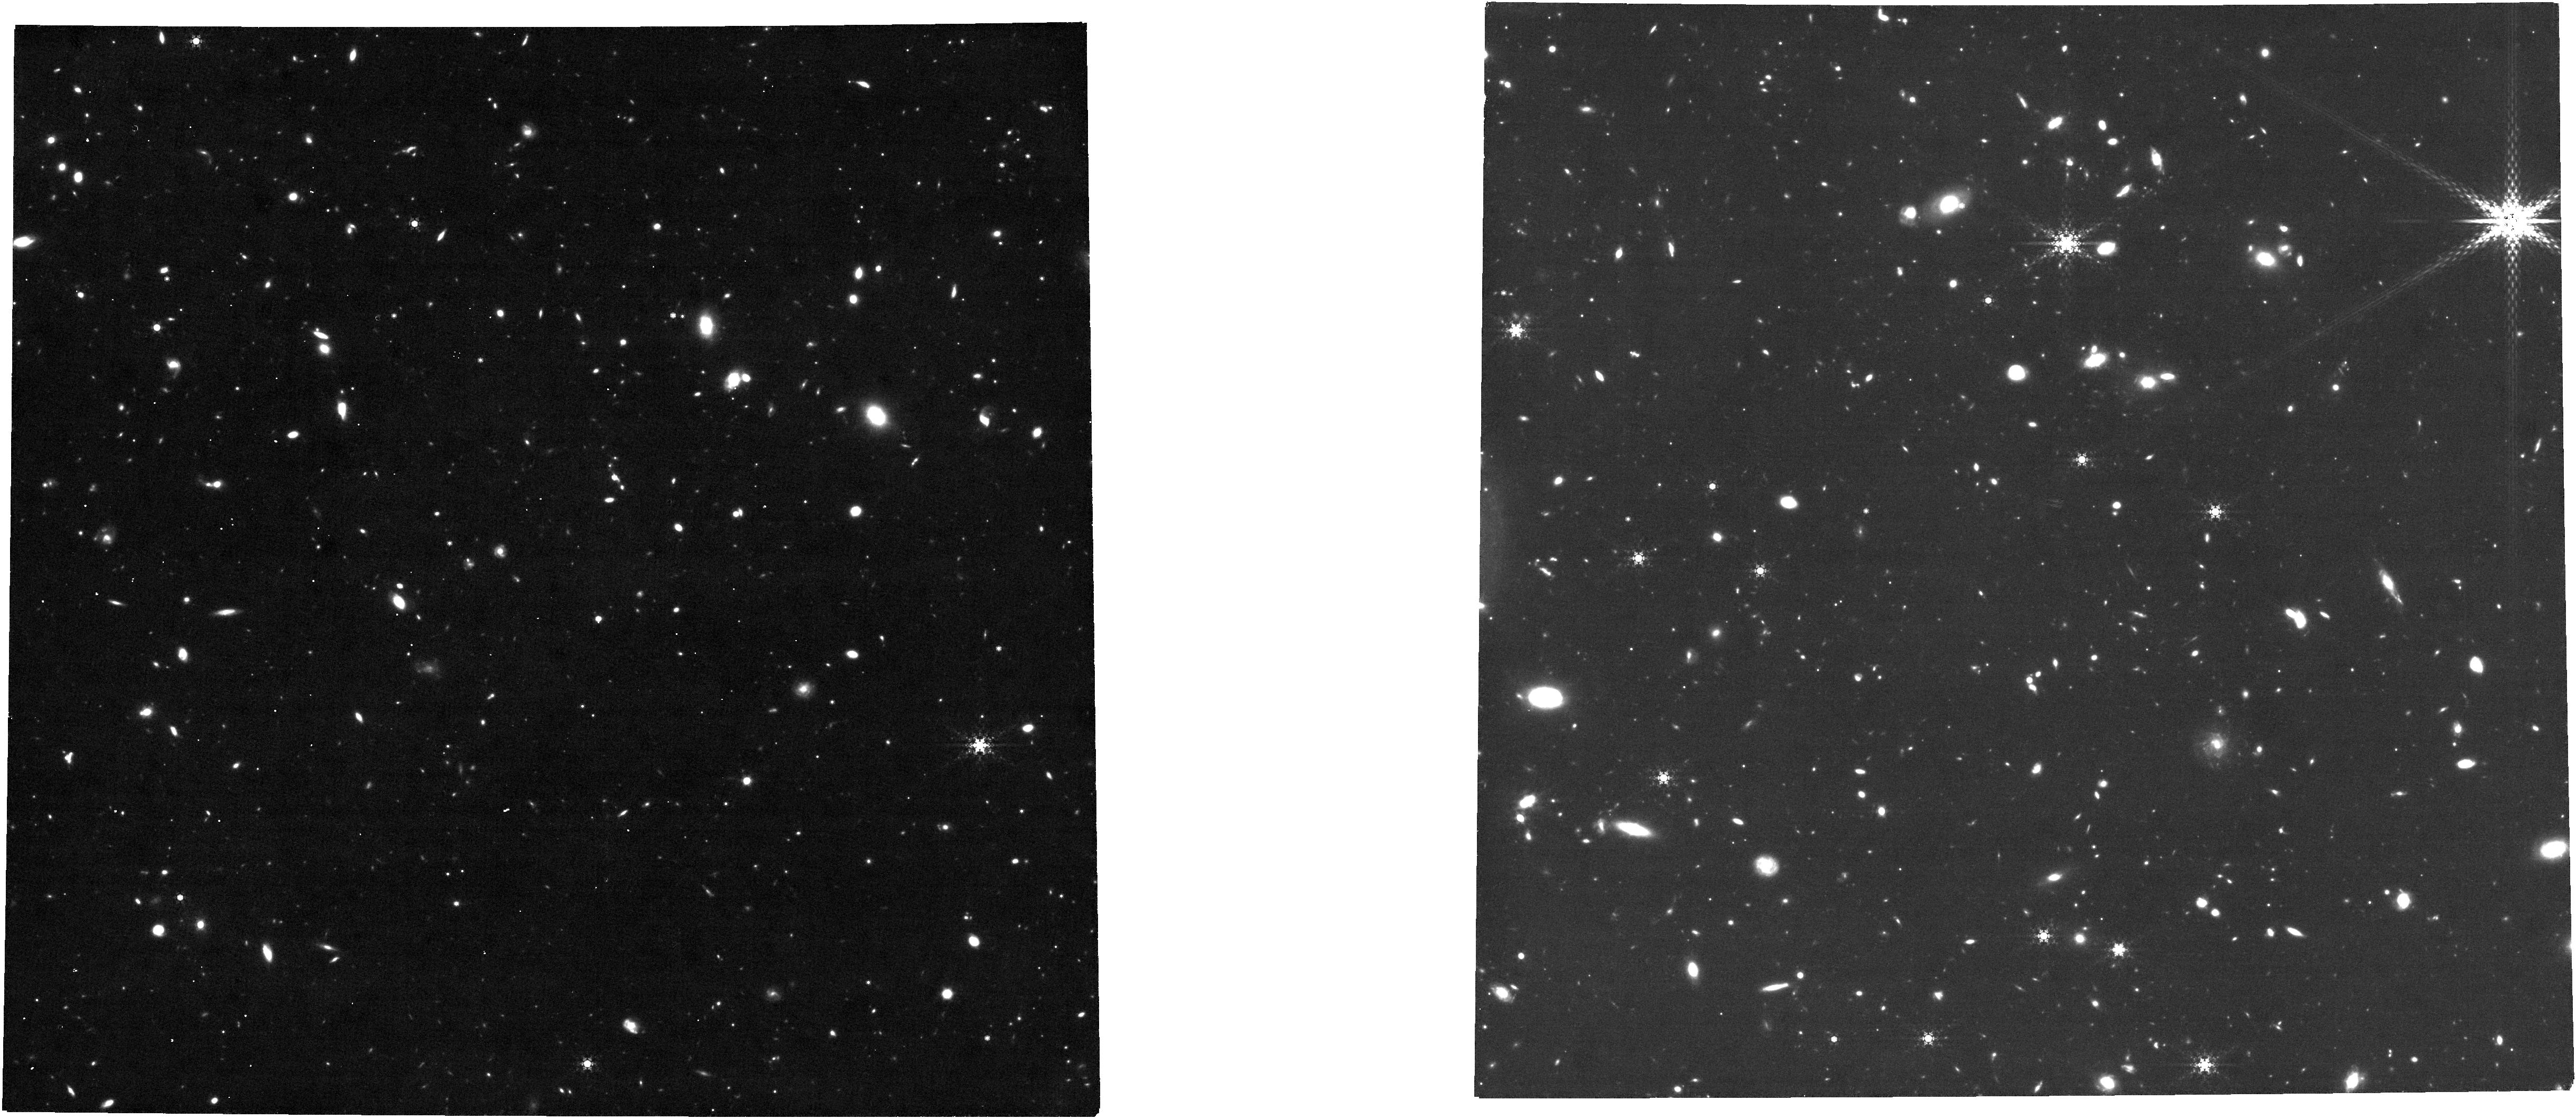
Target: DRACO-II. Instrument: NIRCAM. Filter: F480M. Exposure: 3.2 h. Observation ID: jw01334-o003_t003_nircam_clear-f480m

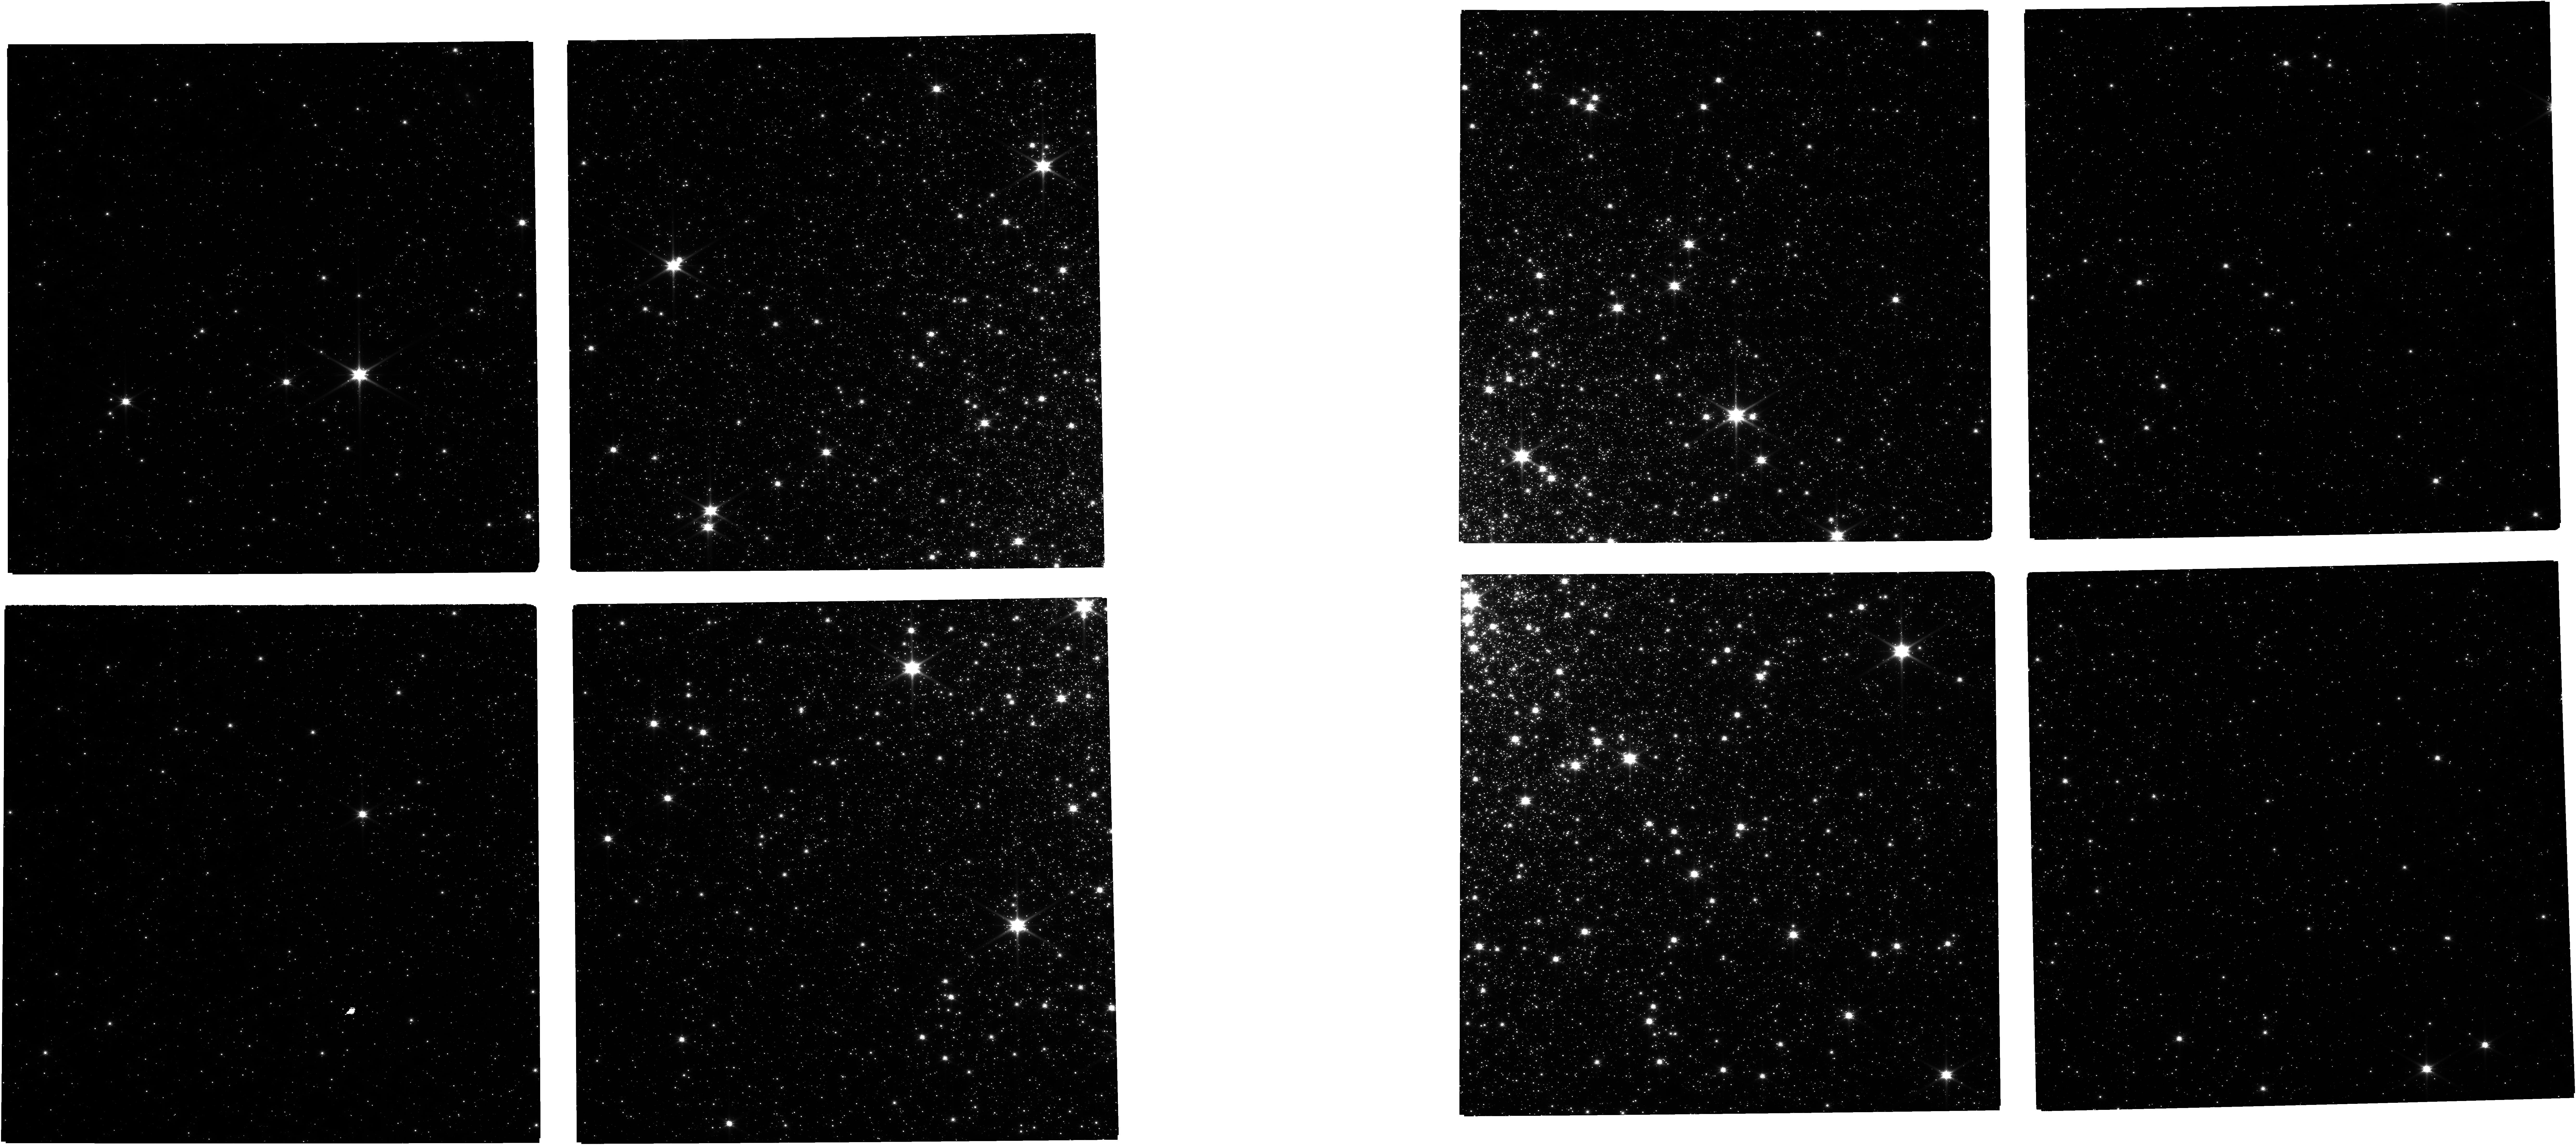
Target: M92. Instrument: NIRCAM. Filter: F090W. Exposure: 21 min. Observation ID: jw01334-o001_t001_nircam_clear-f090w

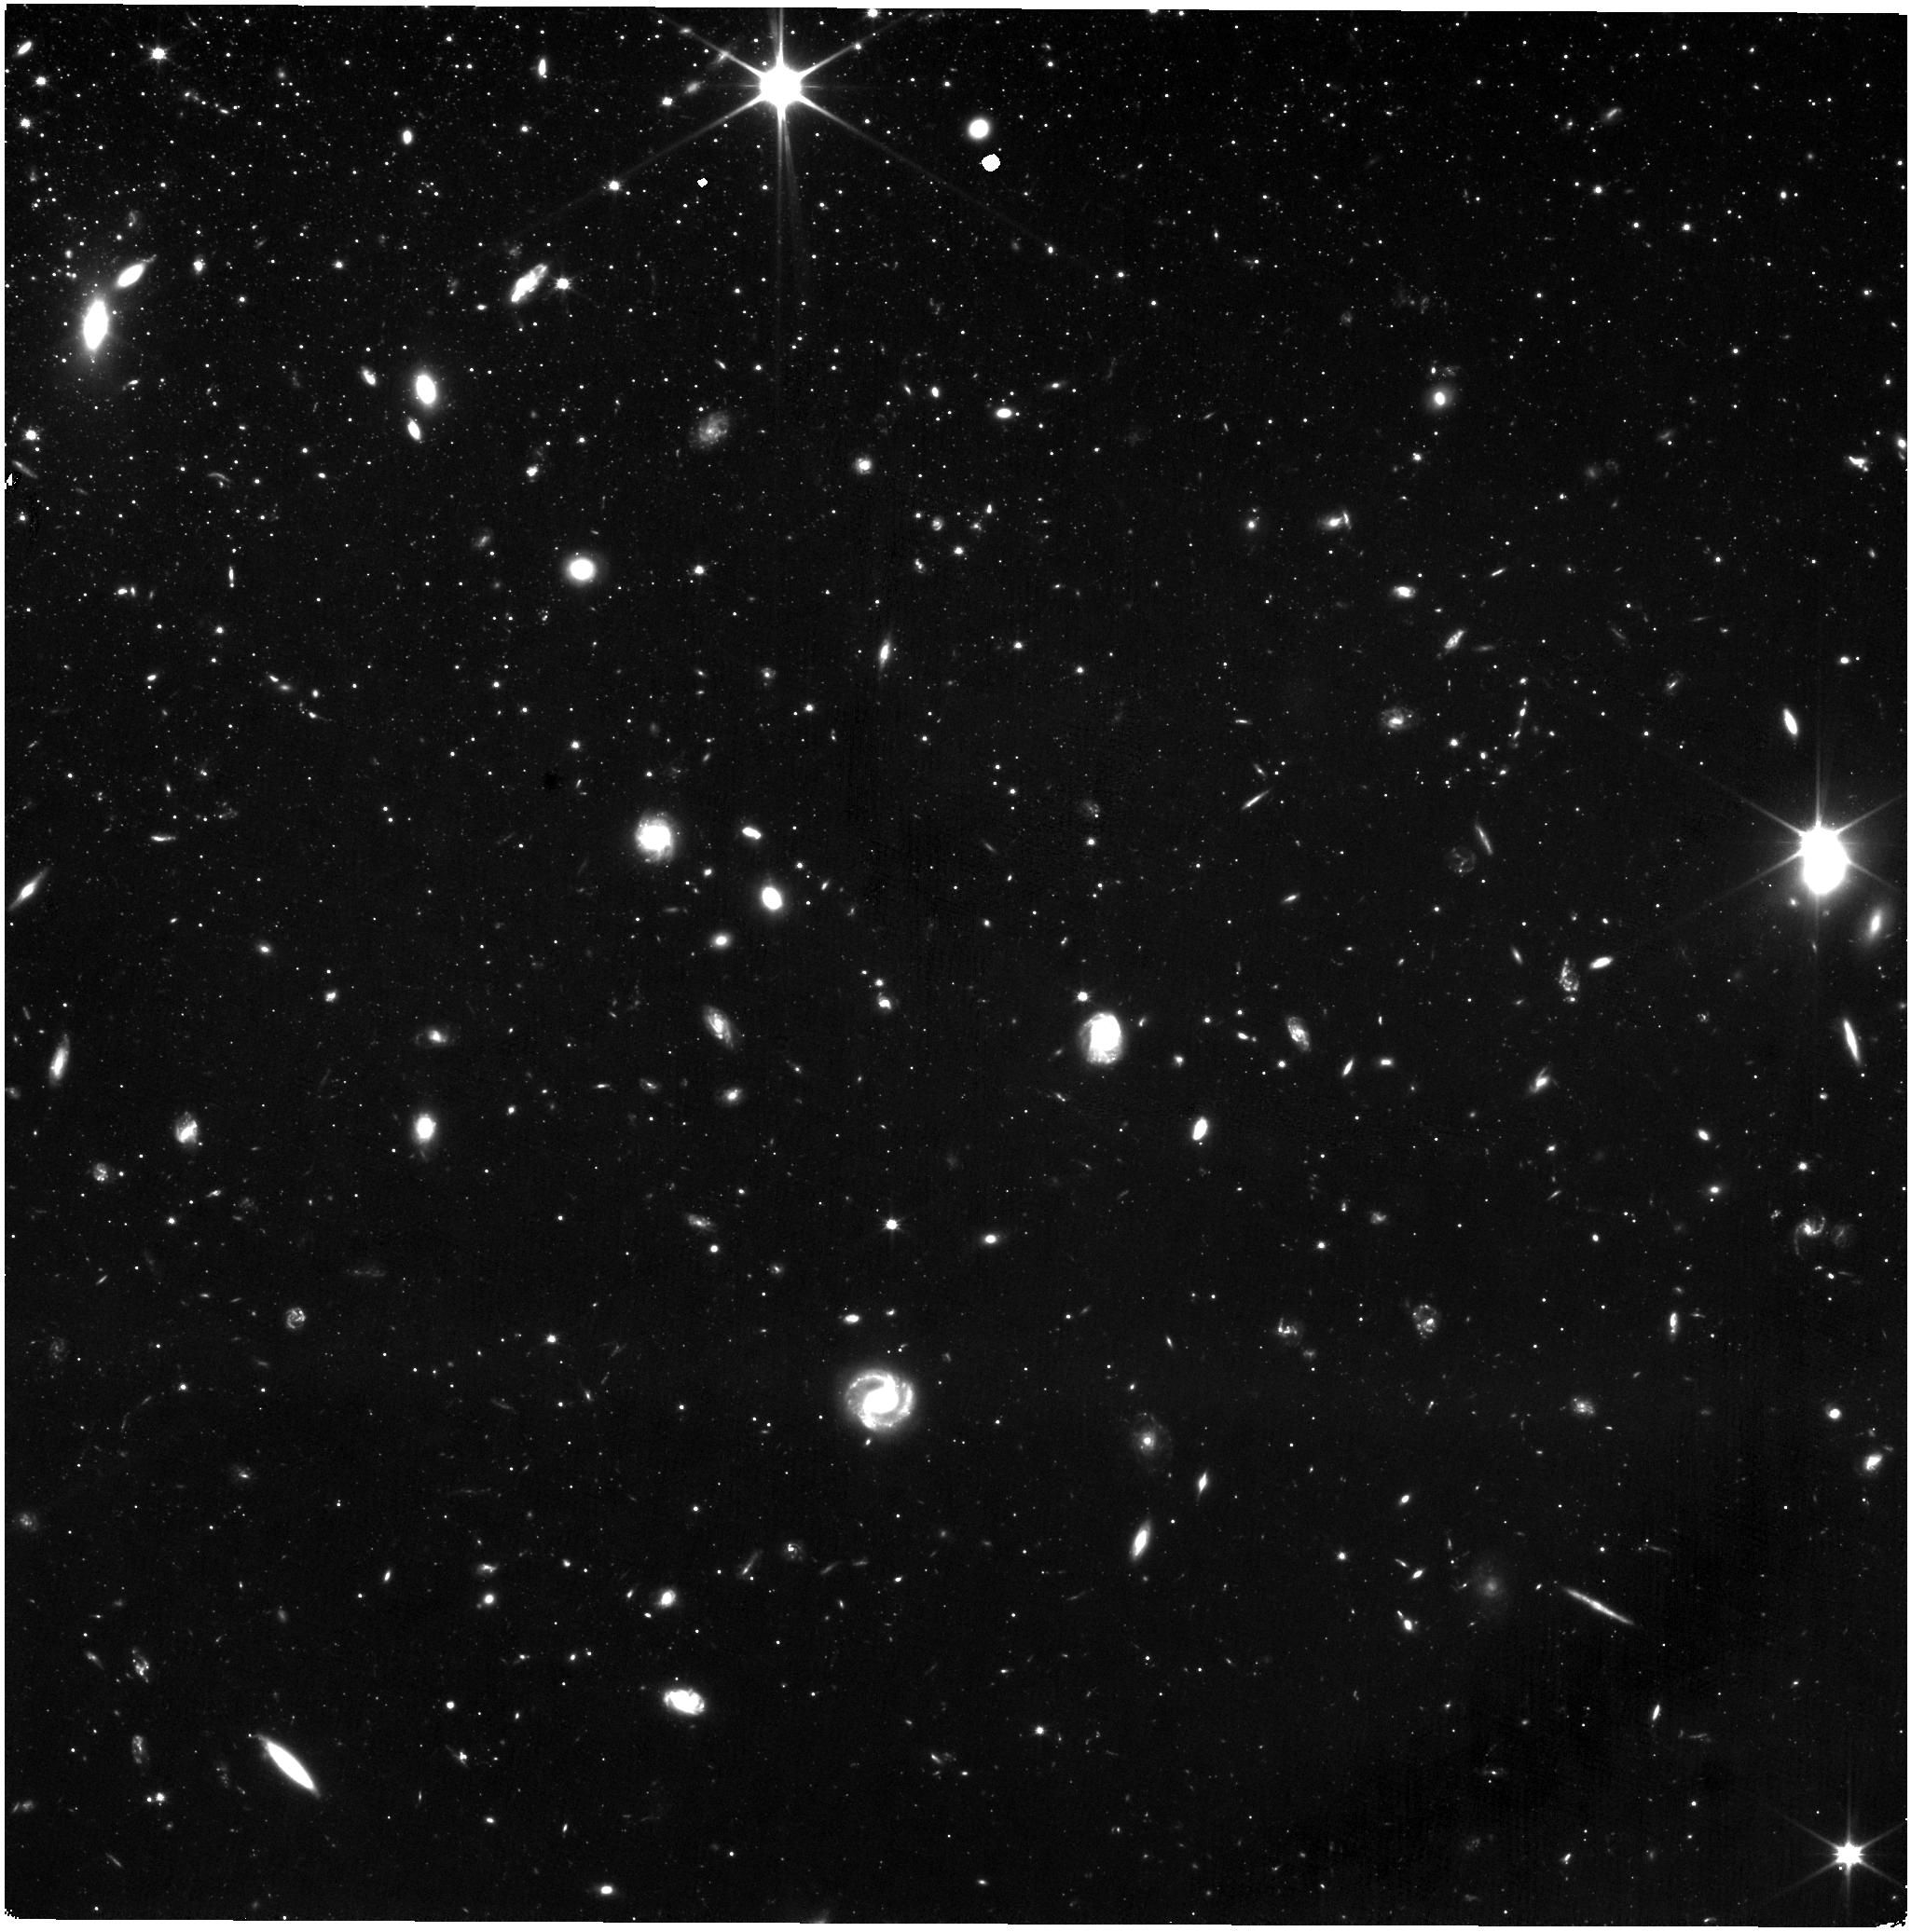
Target: WLM. Instrument: NIRISS. Filter: CLEAR+F090W. Exposure: 7.3 h. Observation ID: jw01334-o005_t002_niriss_clear-f090w

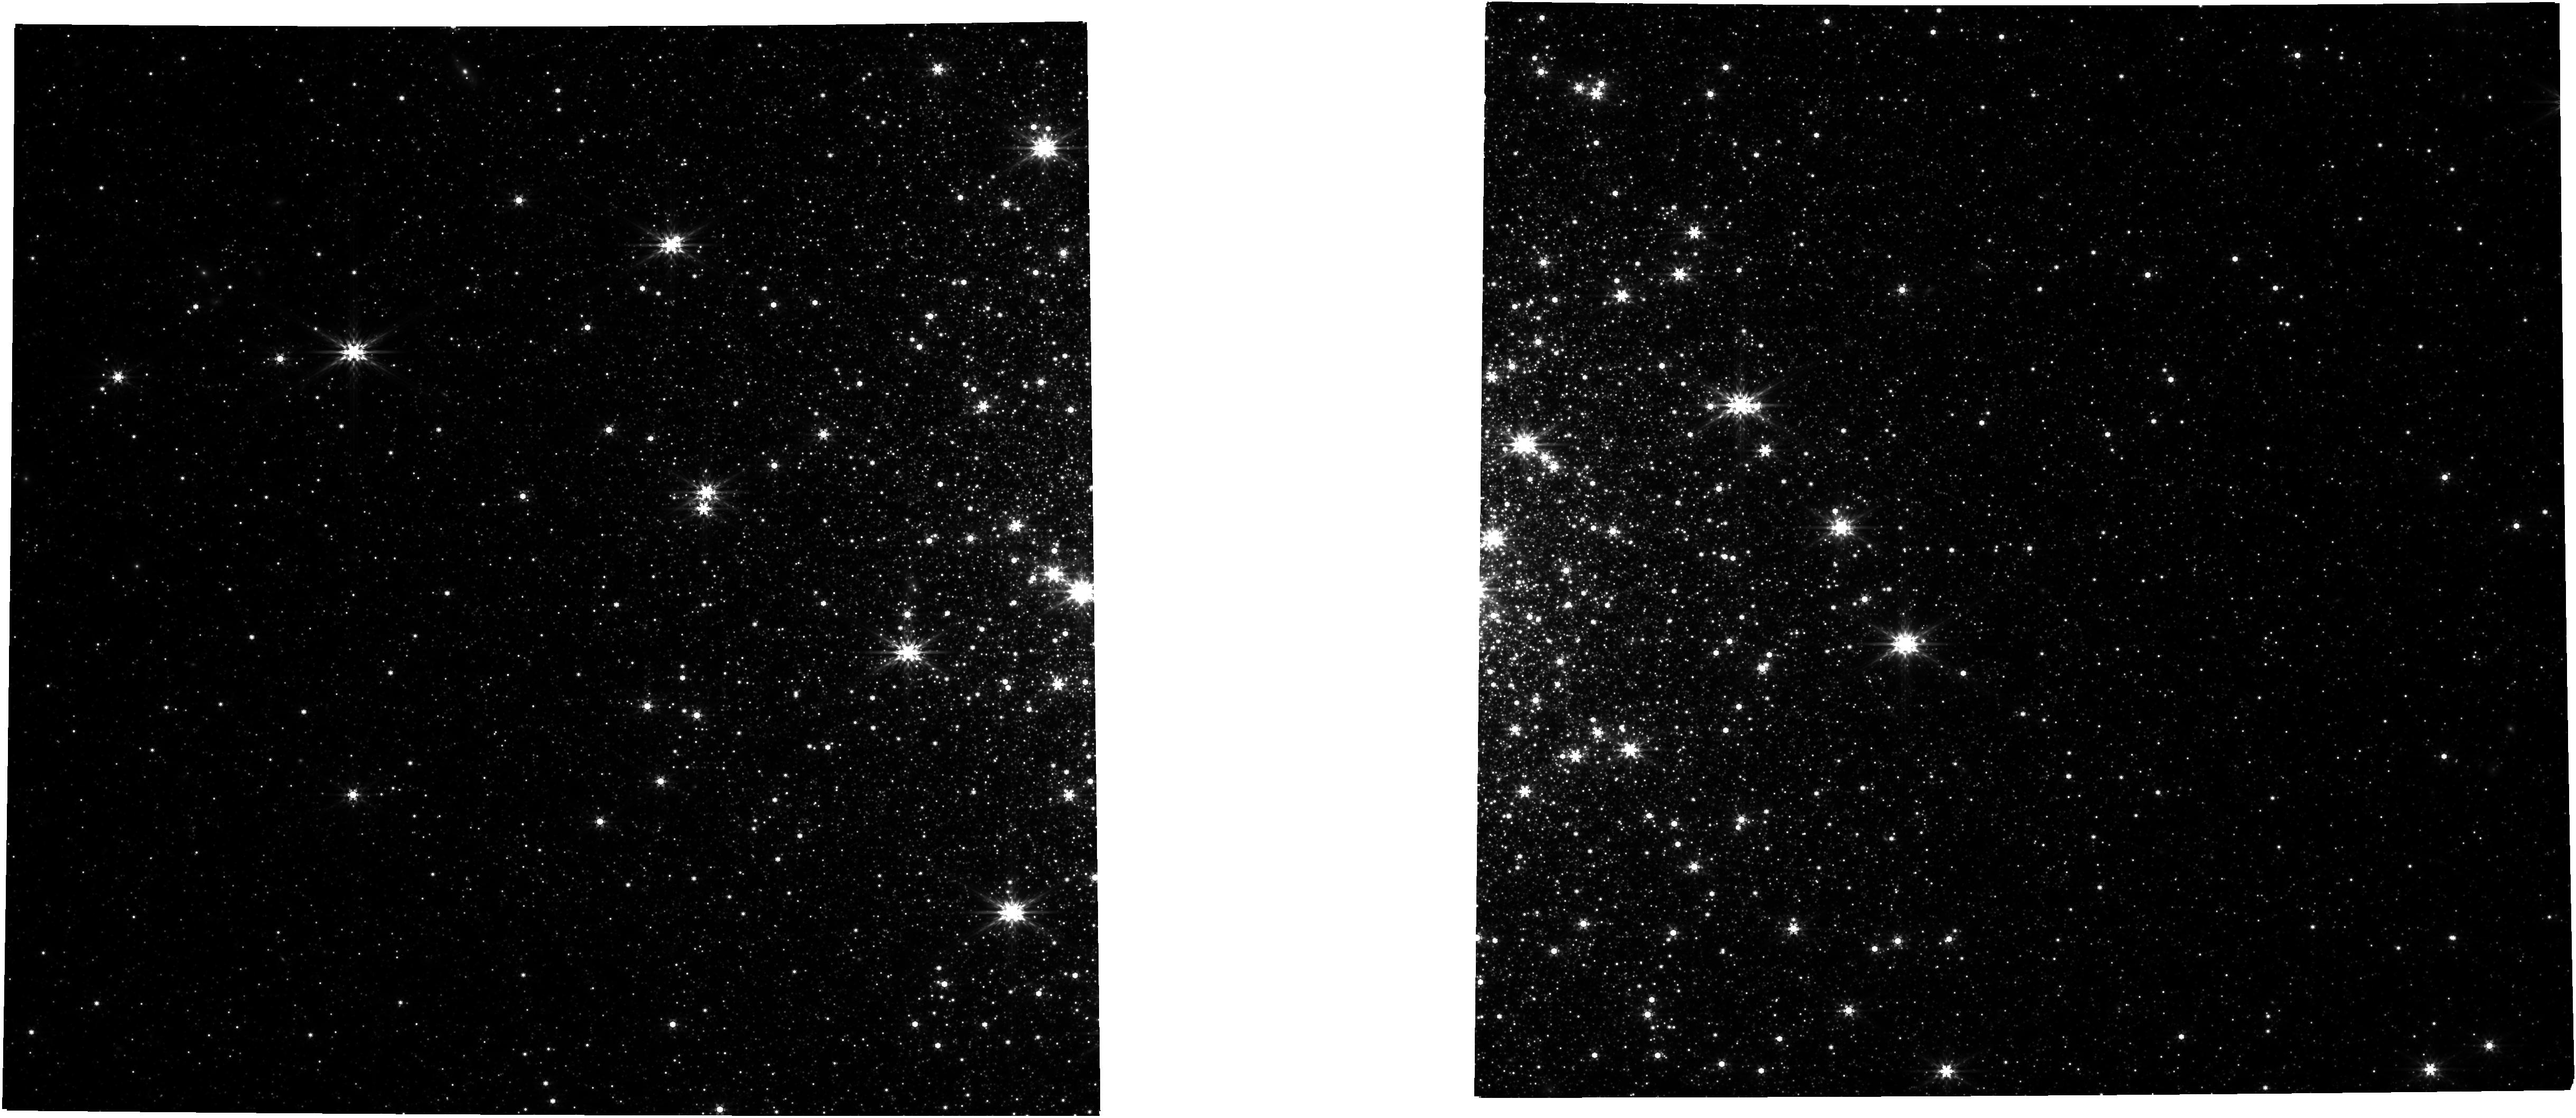
Target: M92. Instrument: NIRCAM. Filter: F444W. Exposure: 21 min. Observation ID: jw01334-o001_t001_nircam_clear-f444w

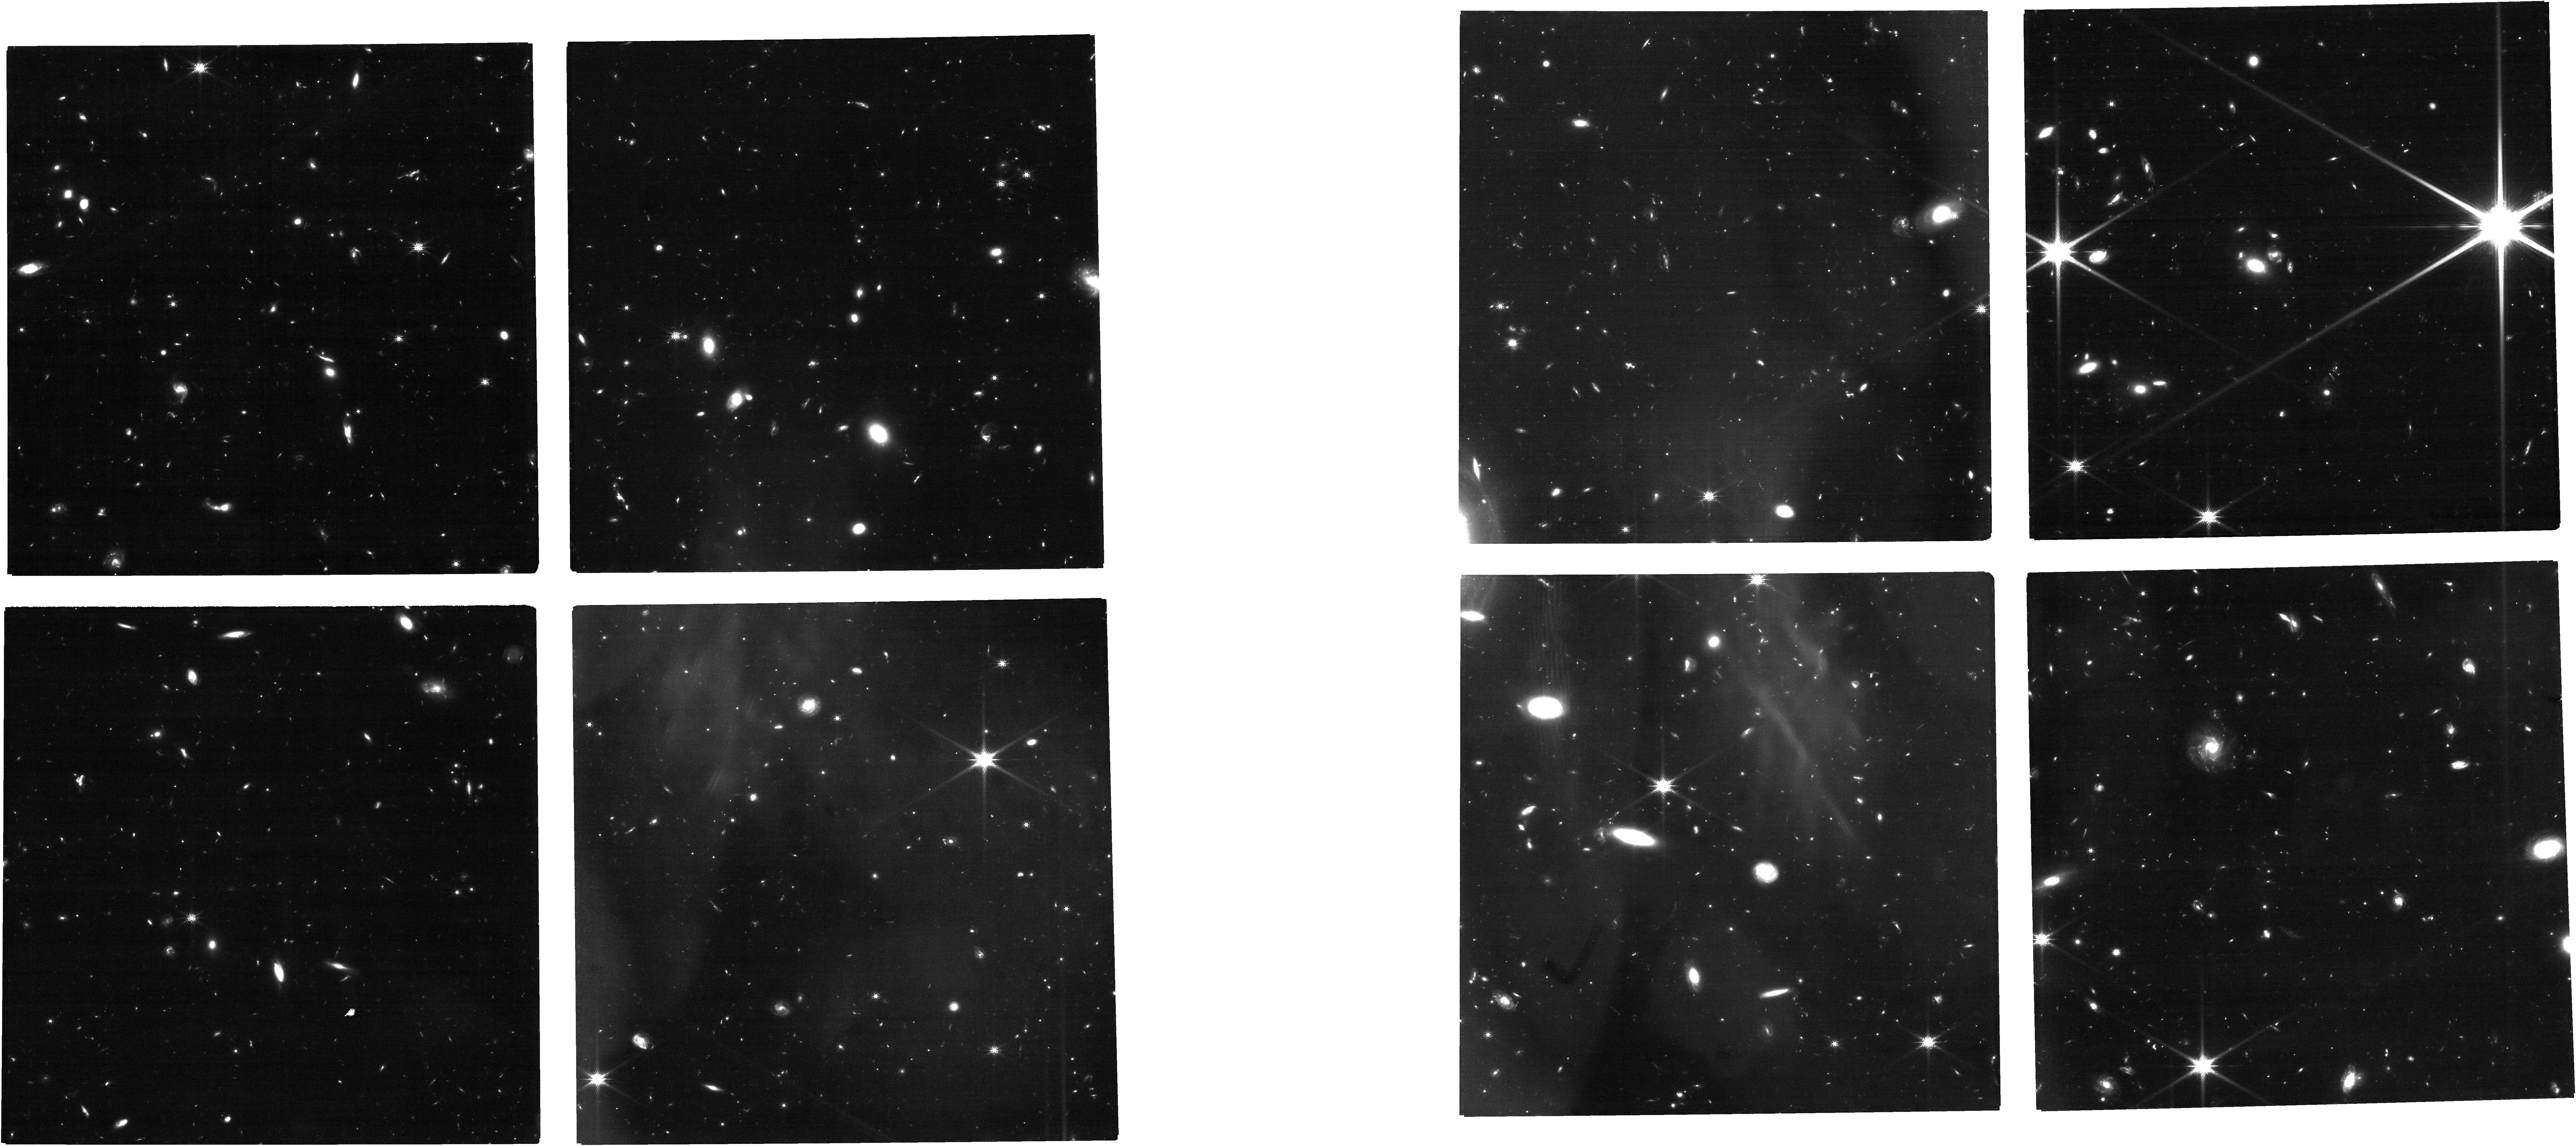
Target: DRACO-II. Instrument: NIRCAM. Filter: F150W. Exposure: 1.6 h. Observation ID: jw01334-o003_t003_nircam_clear-f150w

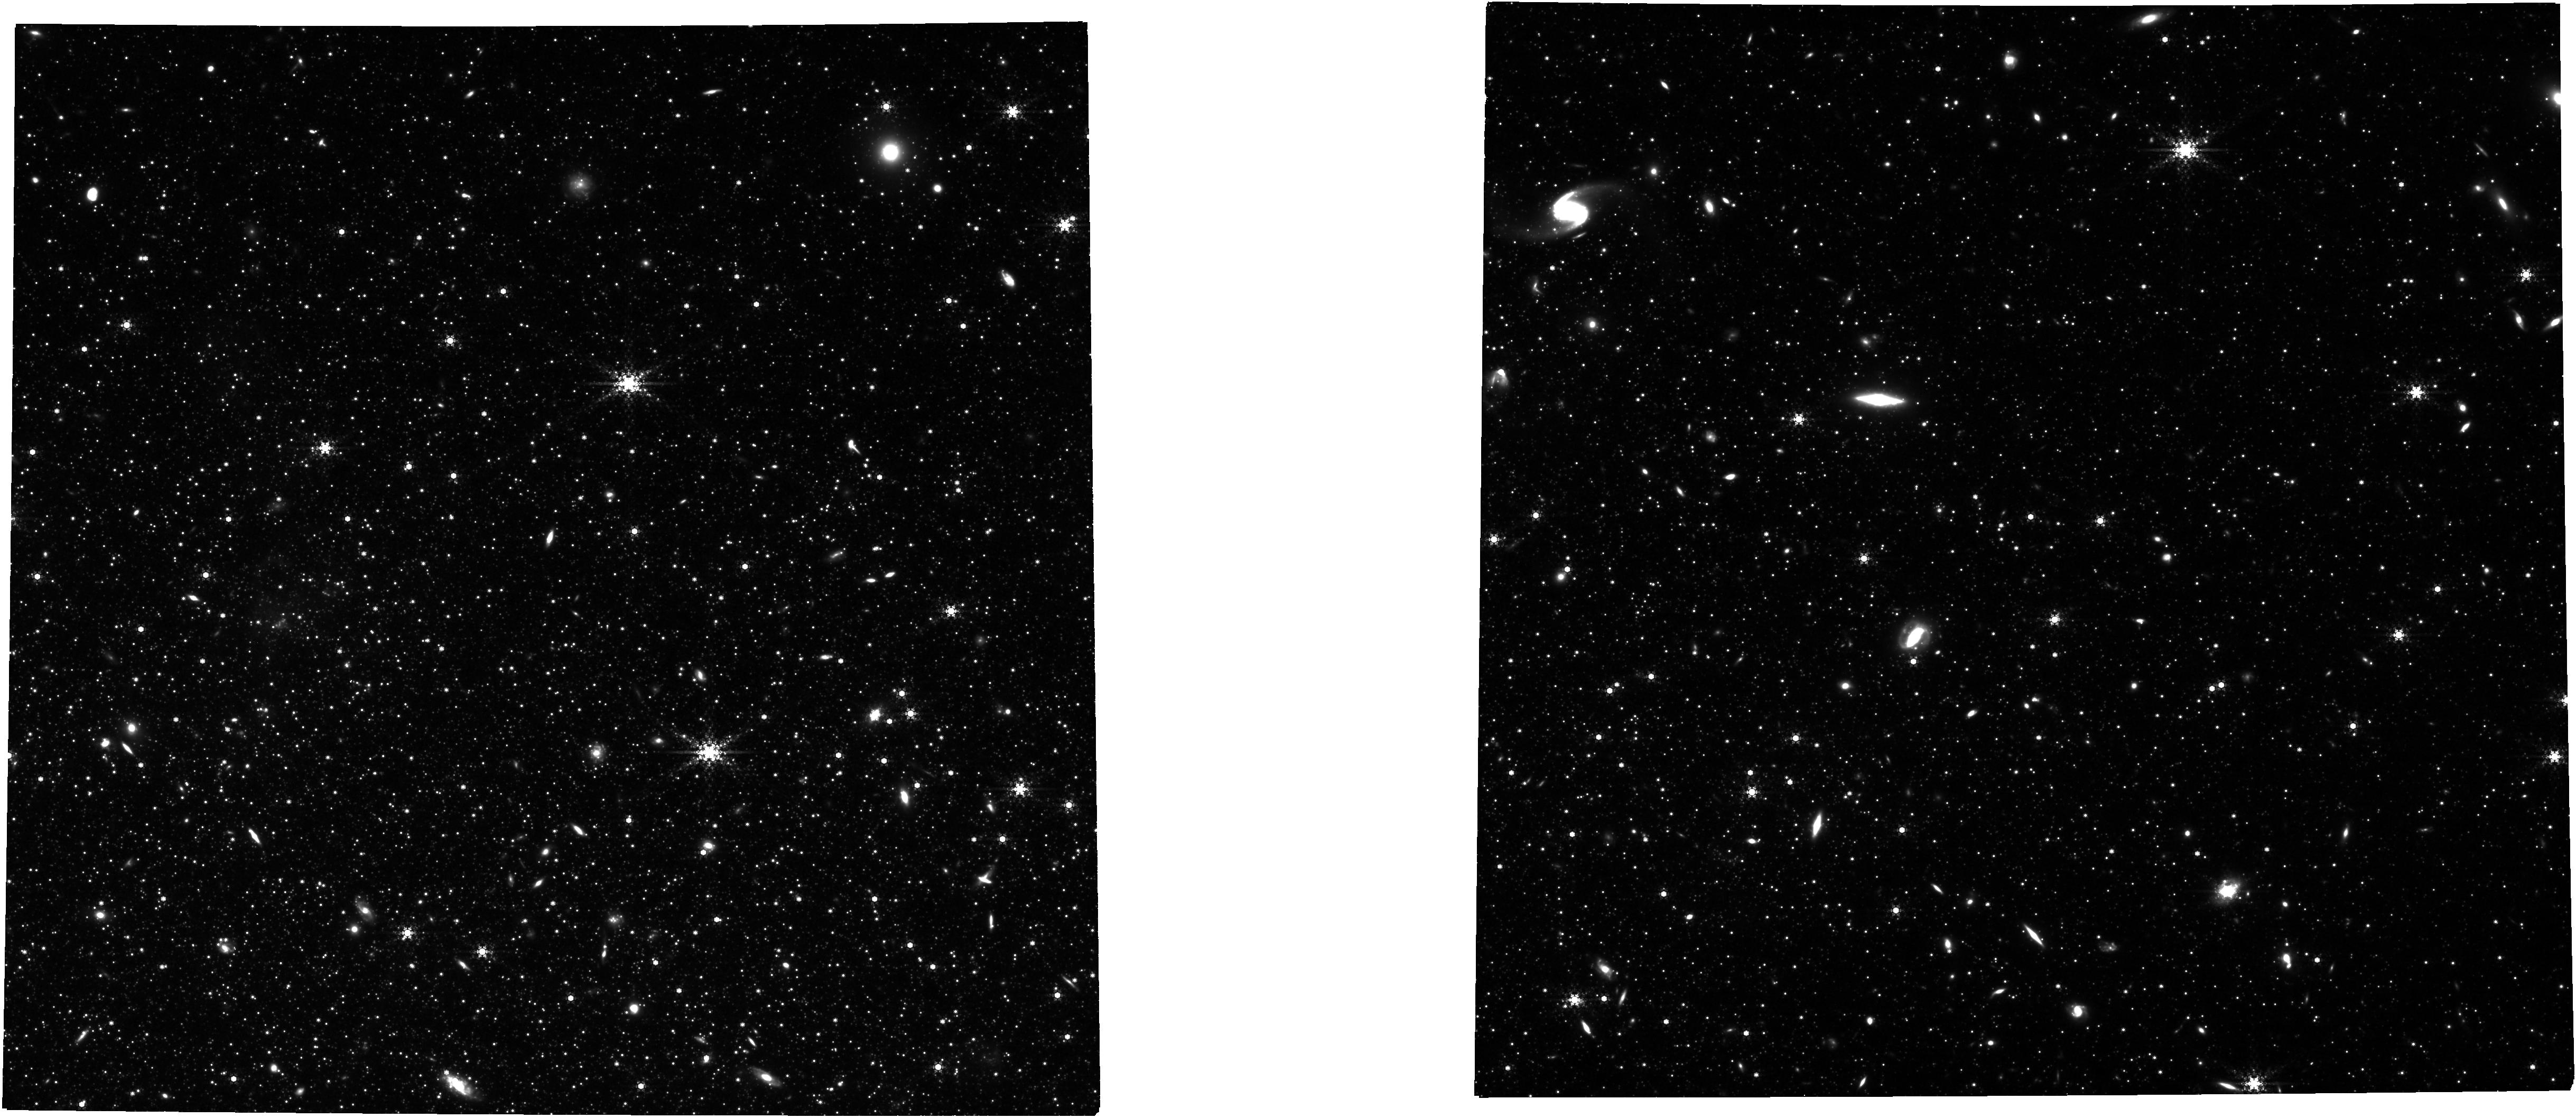
Target: WLM. Instrument: NIRCAM. Filter: F430M. Exposure: 8.4 h. Observation ID: jw01334-o005_t002_nircam_clear-f430m

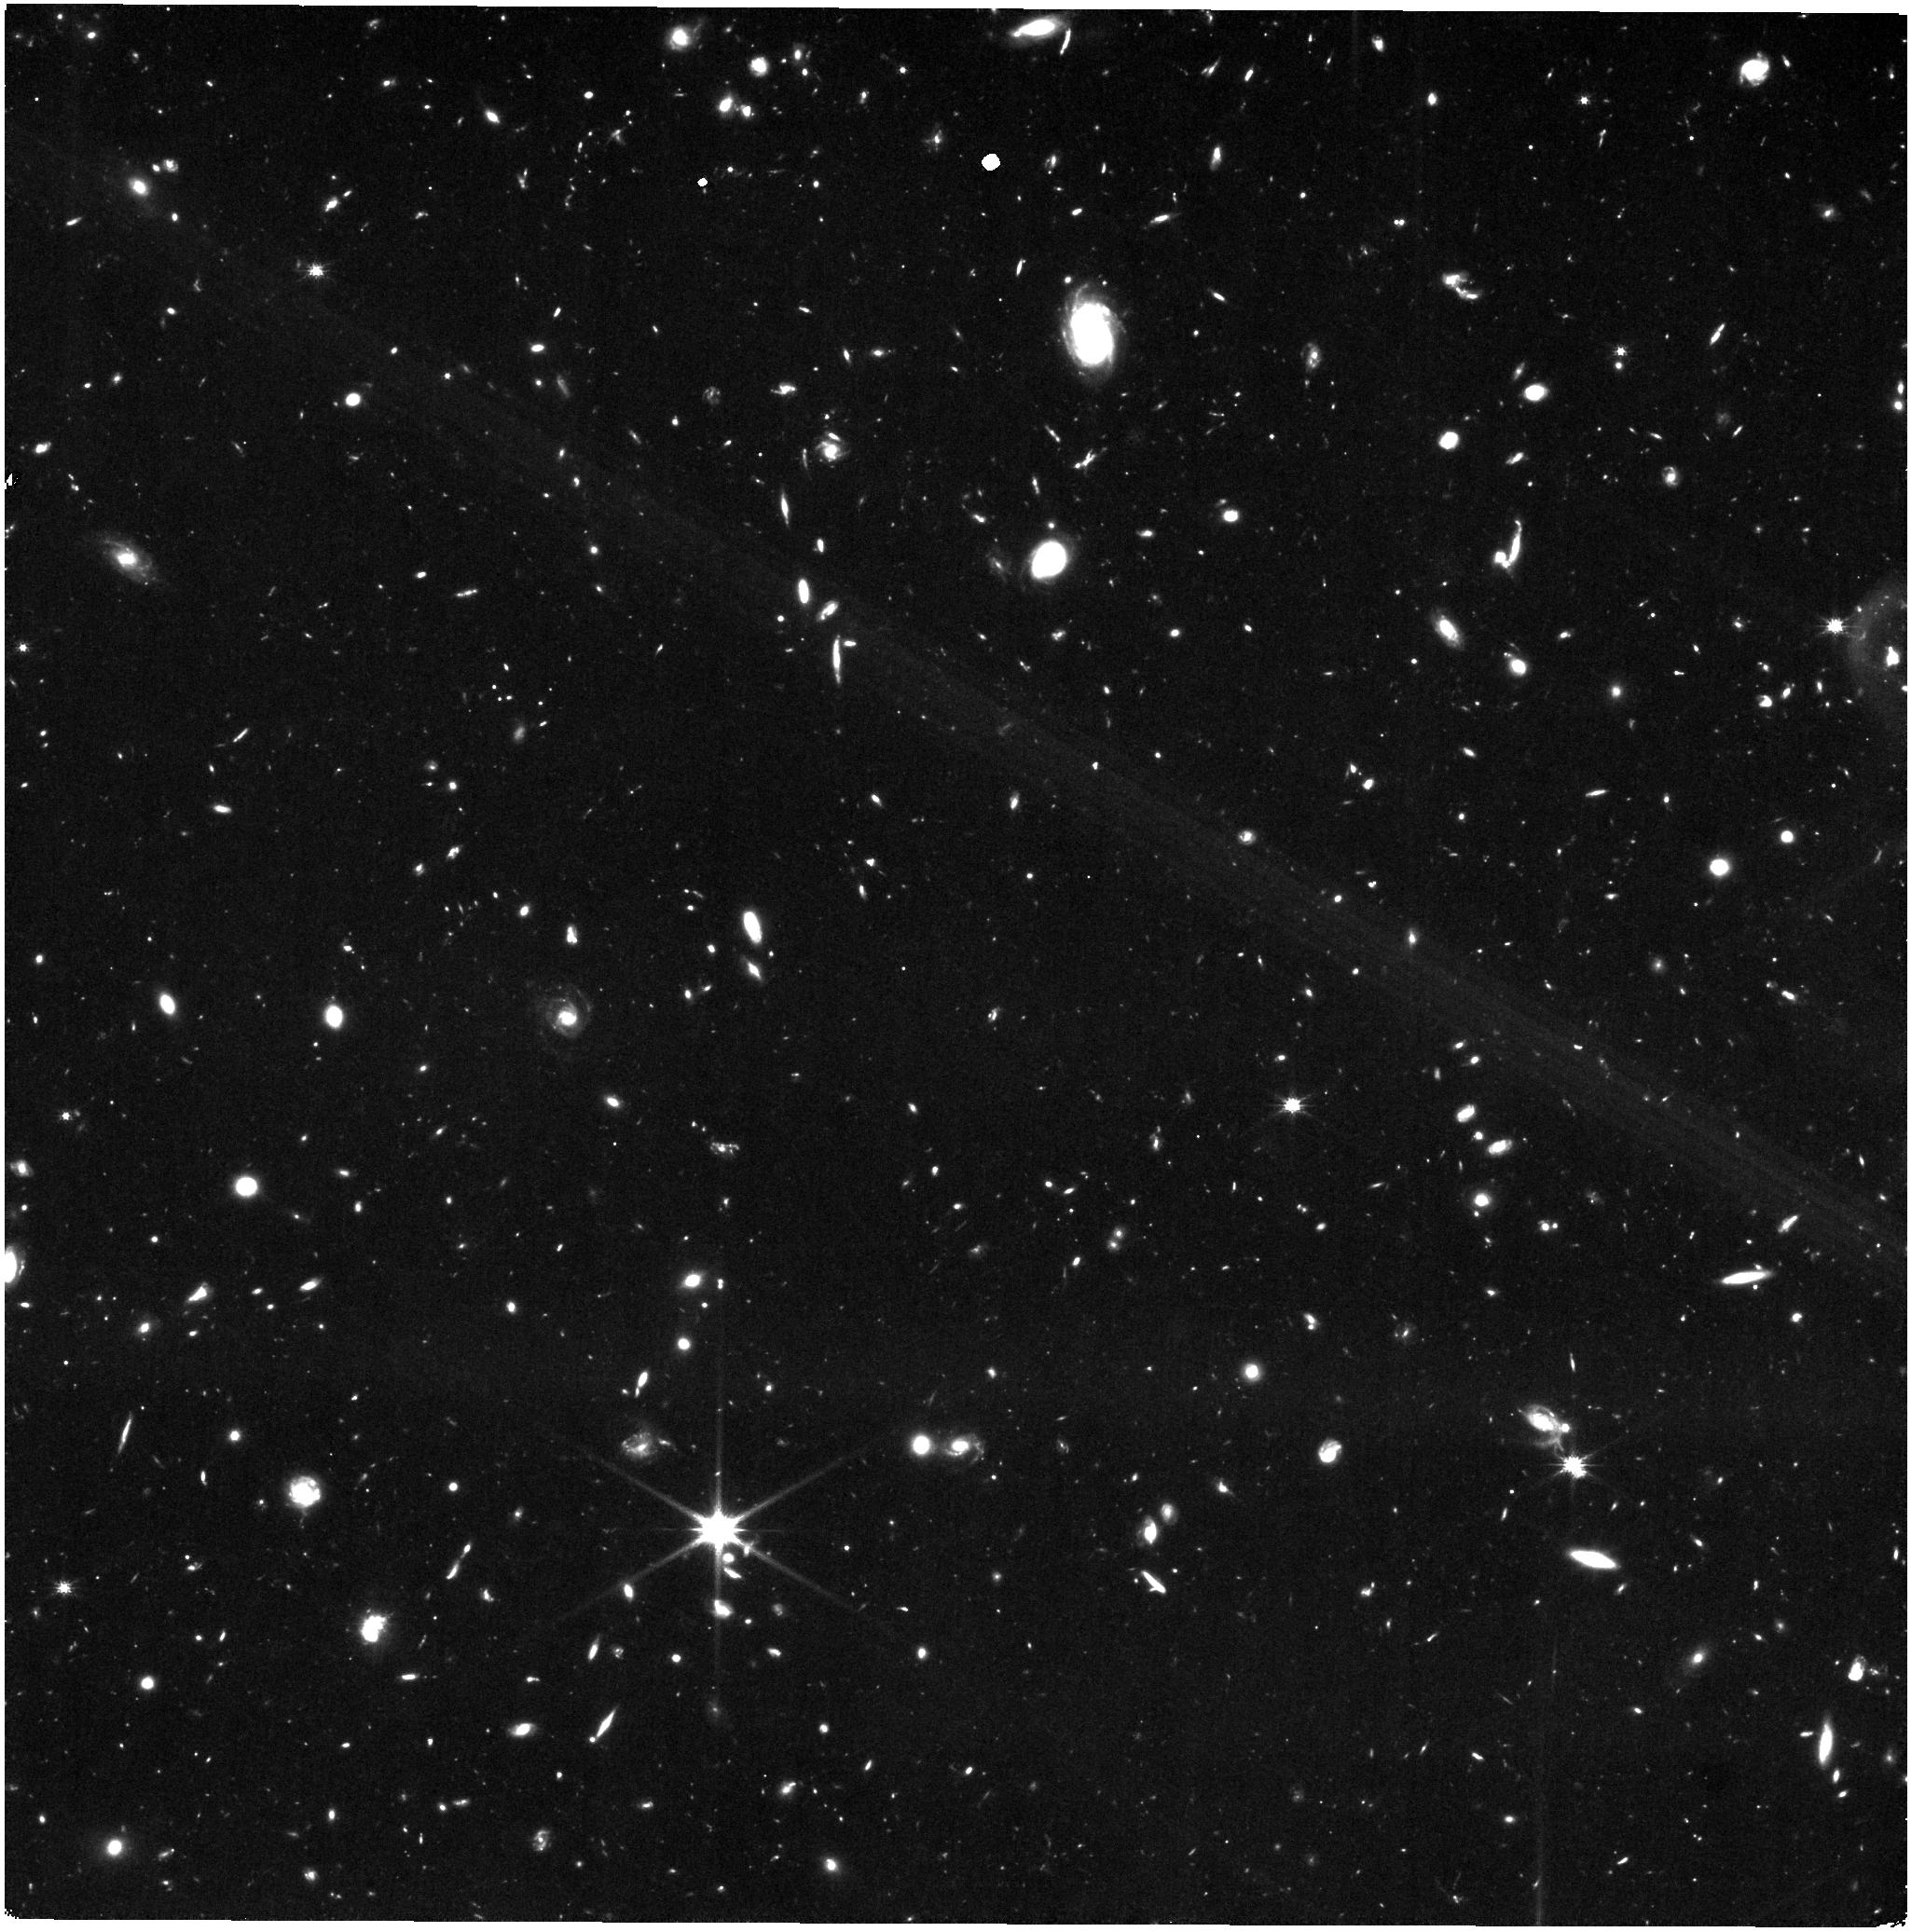
Target: DRACO-II. Instrument: NIRISS. Filter: CLEAR+F150W. Exposure: 1.4 h. Observation ID: jw01334-o003_t003_niriss_clear-f150w

The Resolved Stellar Populations Early Release Science Program (PI: Weisz, Daniel R.)

We propose to obtain deep multi-band NIRCam and NIRISS imaging of three resolved stellar systems within 1 Mpc (NOI 104). We will use this broad science program to optimize observational setups and to develop data reduction techniques that will be common to JWST studies of resolved stellar populations. We will combine our expertise in HST resolved star studies with these observations to design, test, and release point spread function (PSF) fitting software specific to JWST. PSF photometry is at the heart of resolved stellar populations studies, but is not part of the standard JWST reduction pipeline. Our program will establish JWST-optimized methodologies in six scientific areas: star formation histories, measurement of the sub-Solar mass stellar IMF, extinction maps, evolved stars, proper motions, and globular clusters, all of which will be common pursuits for JWST in the local Universe. Our observations of globular cluster M92, ultra-faint dwarf Draco II, and star-forming dwarf WLM, will be of high archival value for other science such as calibrating stellar evolution models, measuring properties of variable stars, and searching for metal-poor stars. We will release the results of our program, including PSF fitting software, matched HST and JWST catalogs, clear documentation, and step-by-step tutorials (e.g., Jupyter notebooks) for data reduction and science application, to the community prior to the Cycle 2 Call for Proposals. We will host a workshop to help community members plan their Cycle 2 observations of resolved stars. Our program will provide blueprints for the community to efficiently reduce and analyze JWST observations of resolved stellar populations.